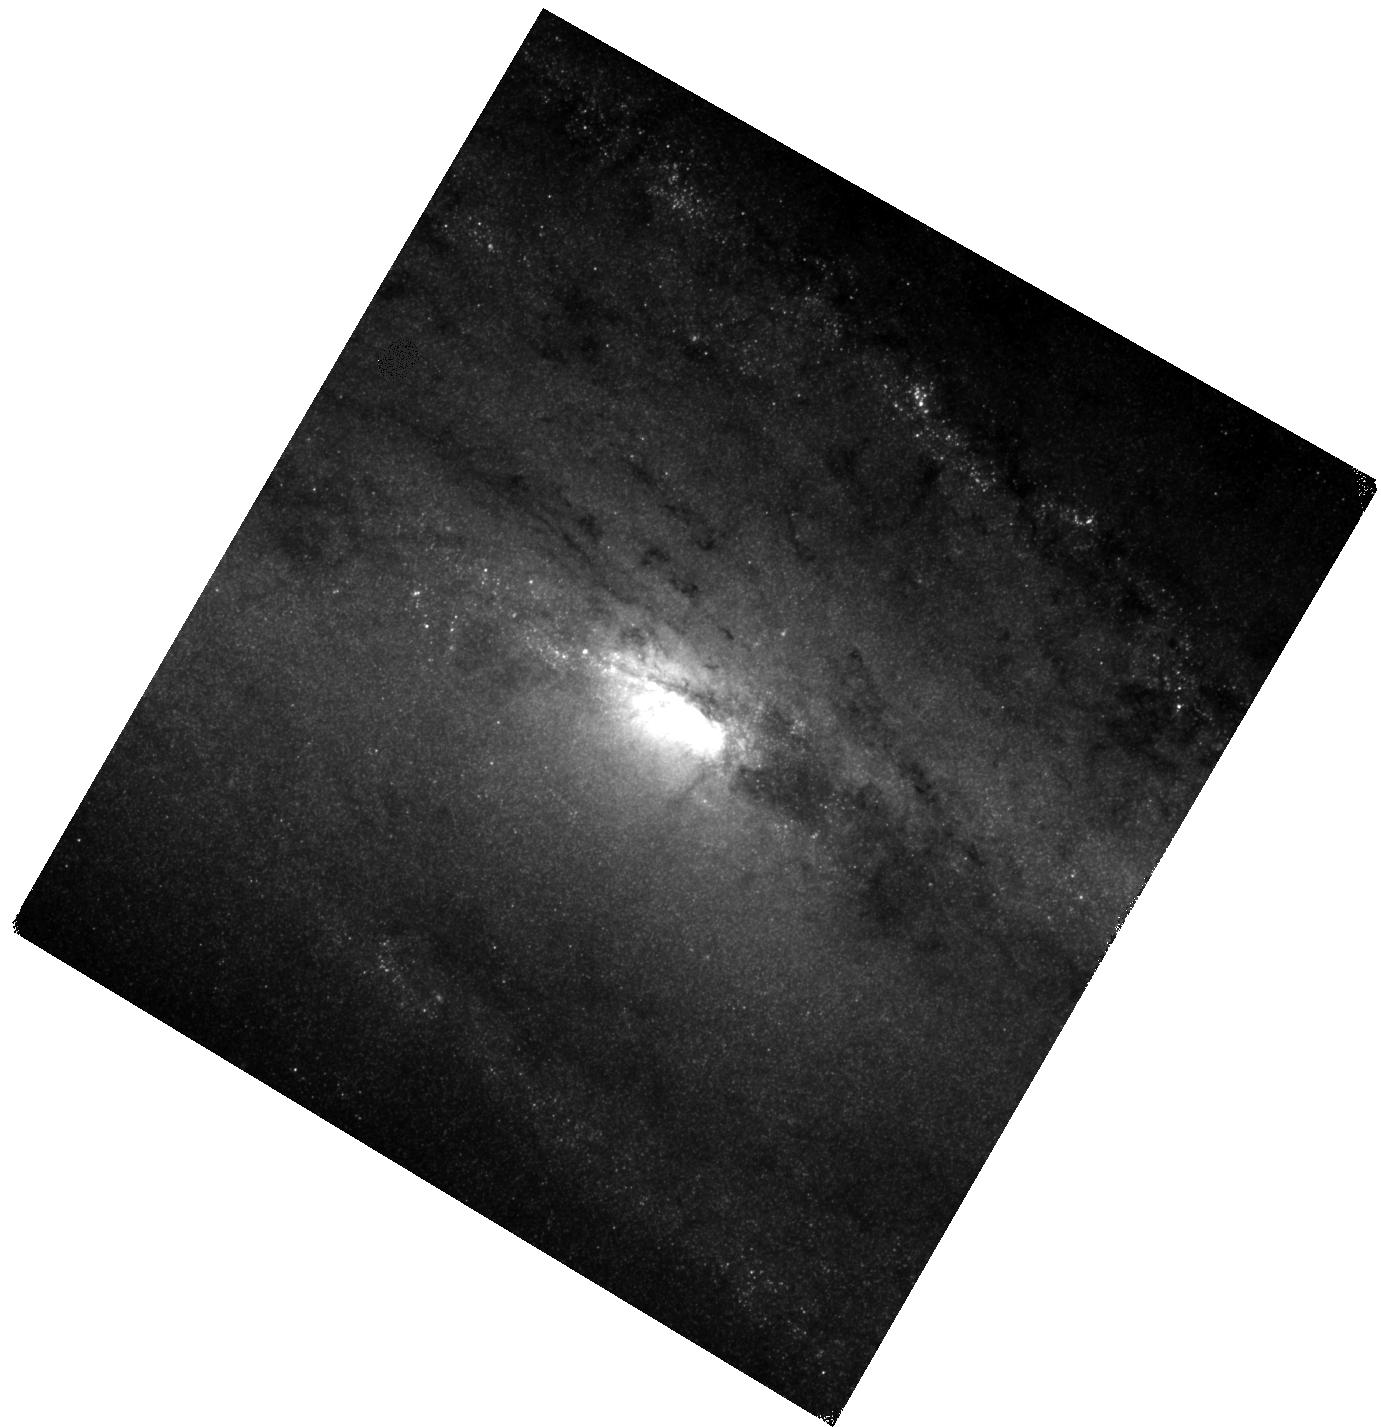
Target: NGC-253
Instrument: WFC3/IR
Filter: F130N
Exposure: 40 min
Observation ID: hst_13730_01_wfc3_ir_f130n_icnz01

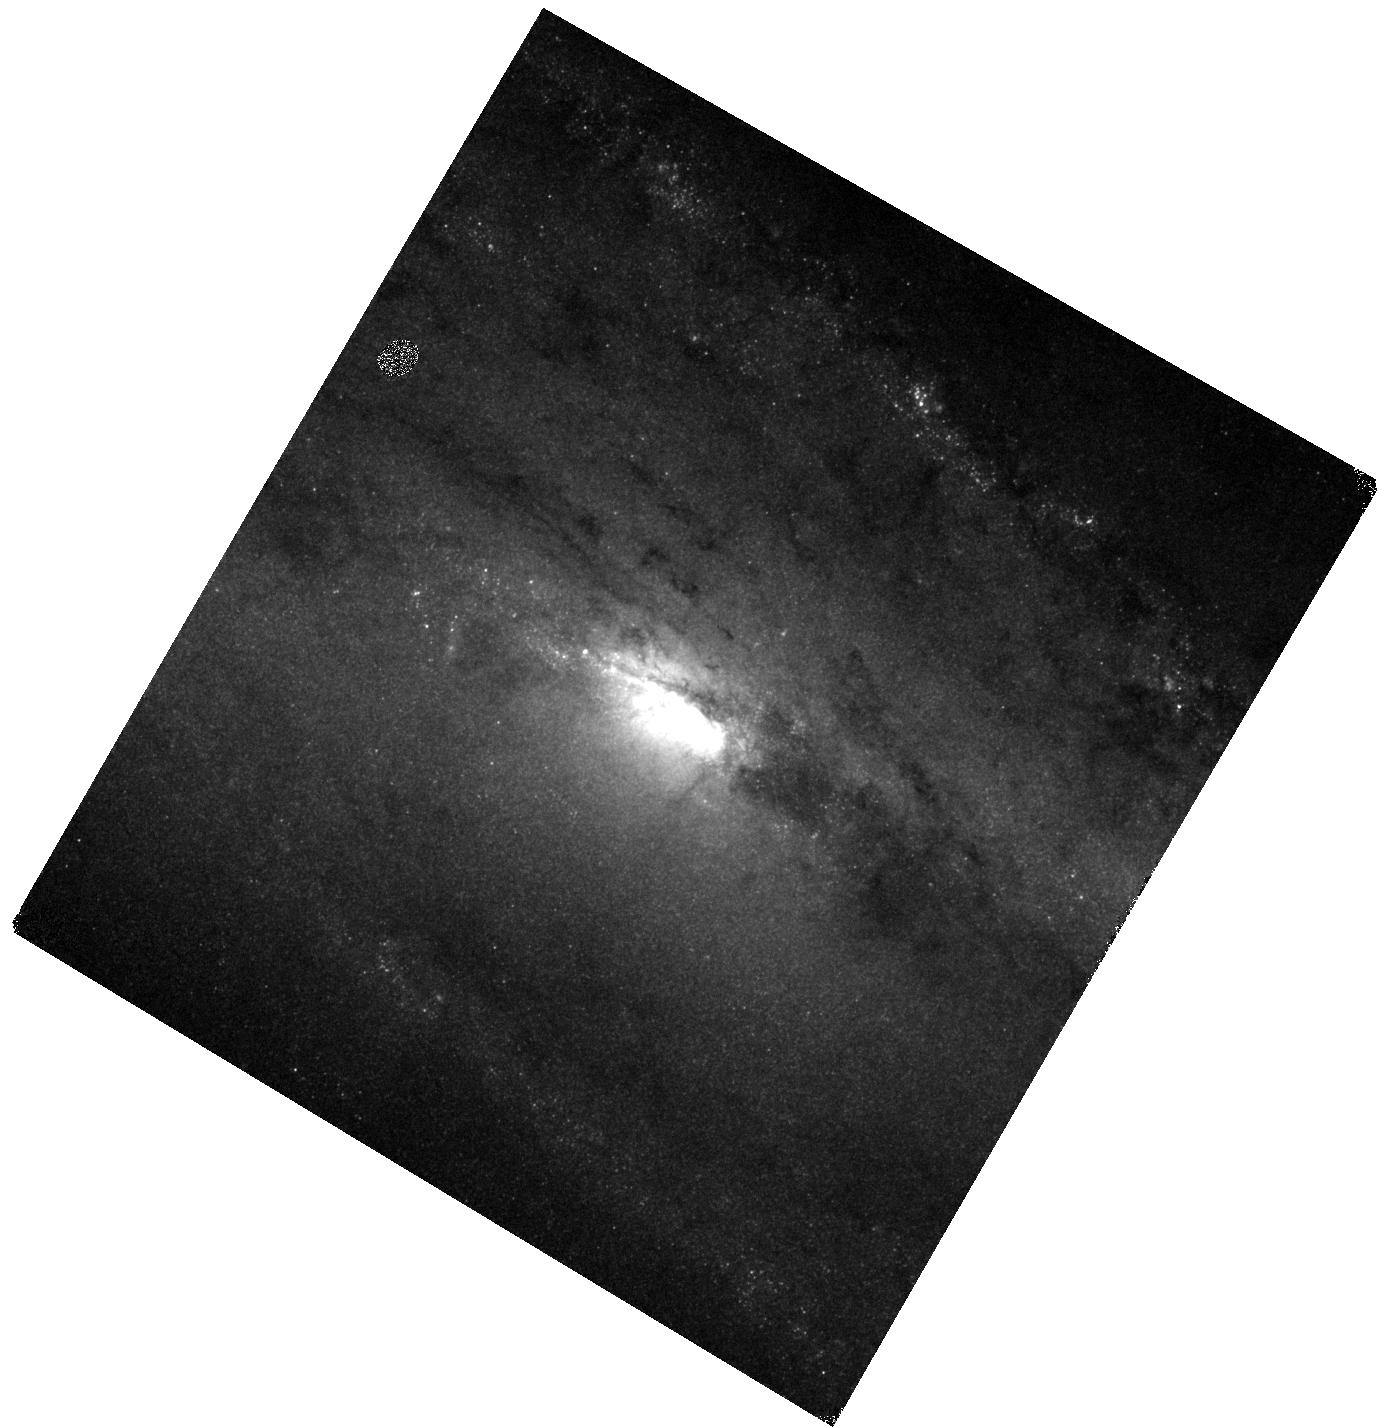
Target: NGC-253
Instrument: WFC3/IR
Filter: F128N
Exposure: 2 min
Observation ID: hst_13730_01_wfc3_ir_f128n_icnz01

Maps of Recent Star Formation to Match ALMA Observations of the Nearest Nuclear Starburst (PI: Leroy, Adam)

We propose narrow band WFC3 infrared imaging of the central part of NGC 253, the nearest nuclear starburst, with the goal of imaging the location of recent star formation traced by the Paschen $\beta$ line. We will compare the distribution of Pa$\beta$ emission to our understanding of the molecular ISM, built on a series of successful ALMA programs. These have revealed the location of star-forming clouds, shells carved by feedback, molecular outflows emerging from the disk, and a rich suite of interstellar molecules. Knowing exactly where (and how many) stars are forming is key to make the best use of these data. From the comparison of ALMA and HST Pa$\beta$ data, we will be able to assess the efficiencies of feedback, test models of star formation, and help establish the interpretation of new molecular tracers. Our proposed observations target the off-line filter (F130N) and will be combined with archival on-line imaging (F128N). Right now, those on-line data are not useful for science because the broad band data are inadequate for a quality continuum subtraction.